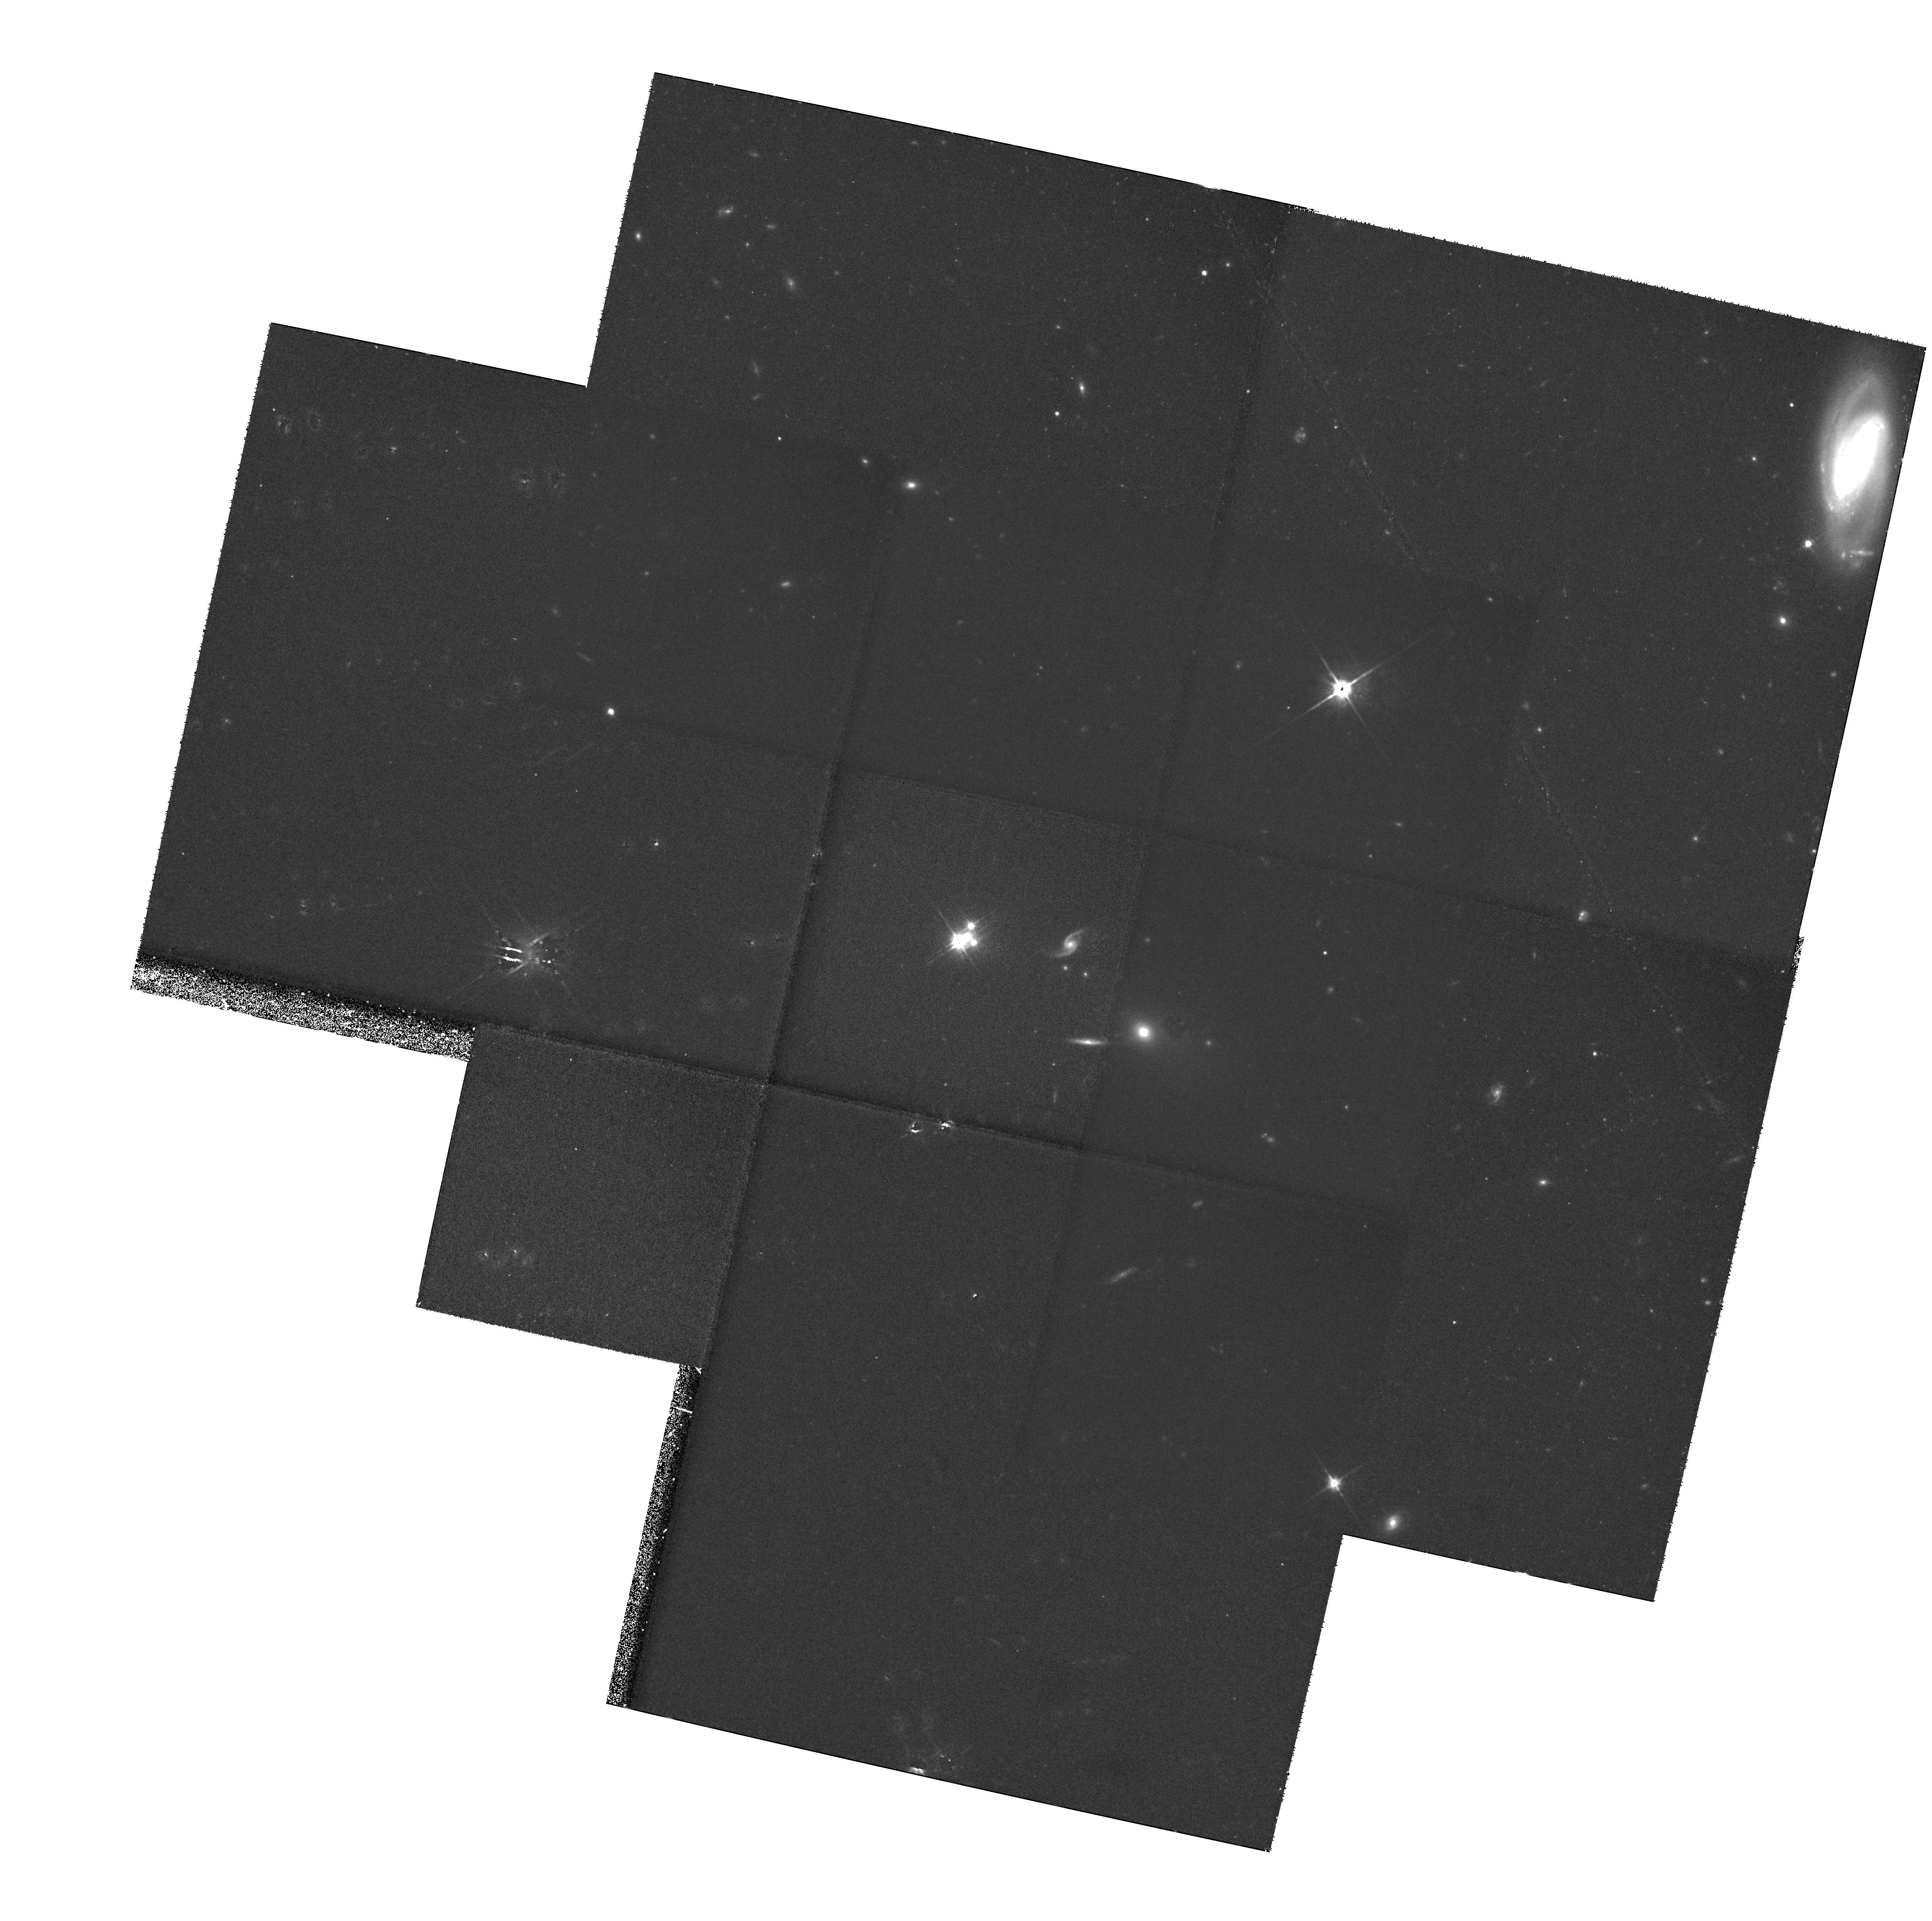
Target: MULTIPLE
Instrument: WFPC2/PC
Filter: F814W
Exposure: 2.5 h
Observation ID: hst_6555_02_wfpc2_pc_f814w_u3ym02

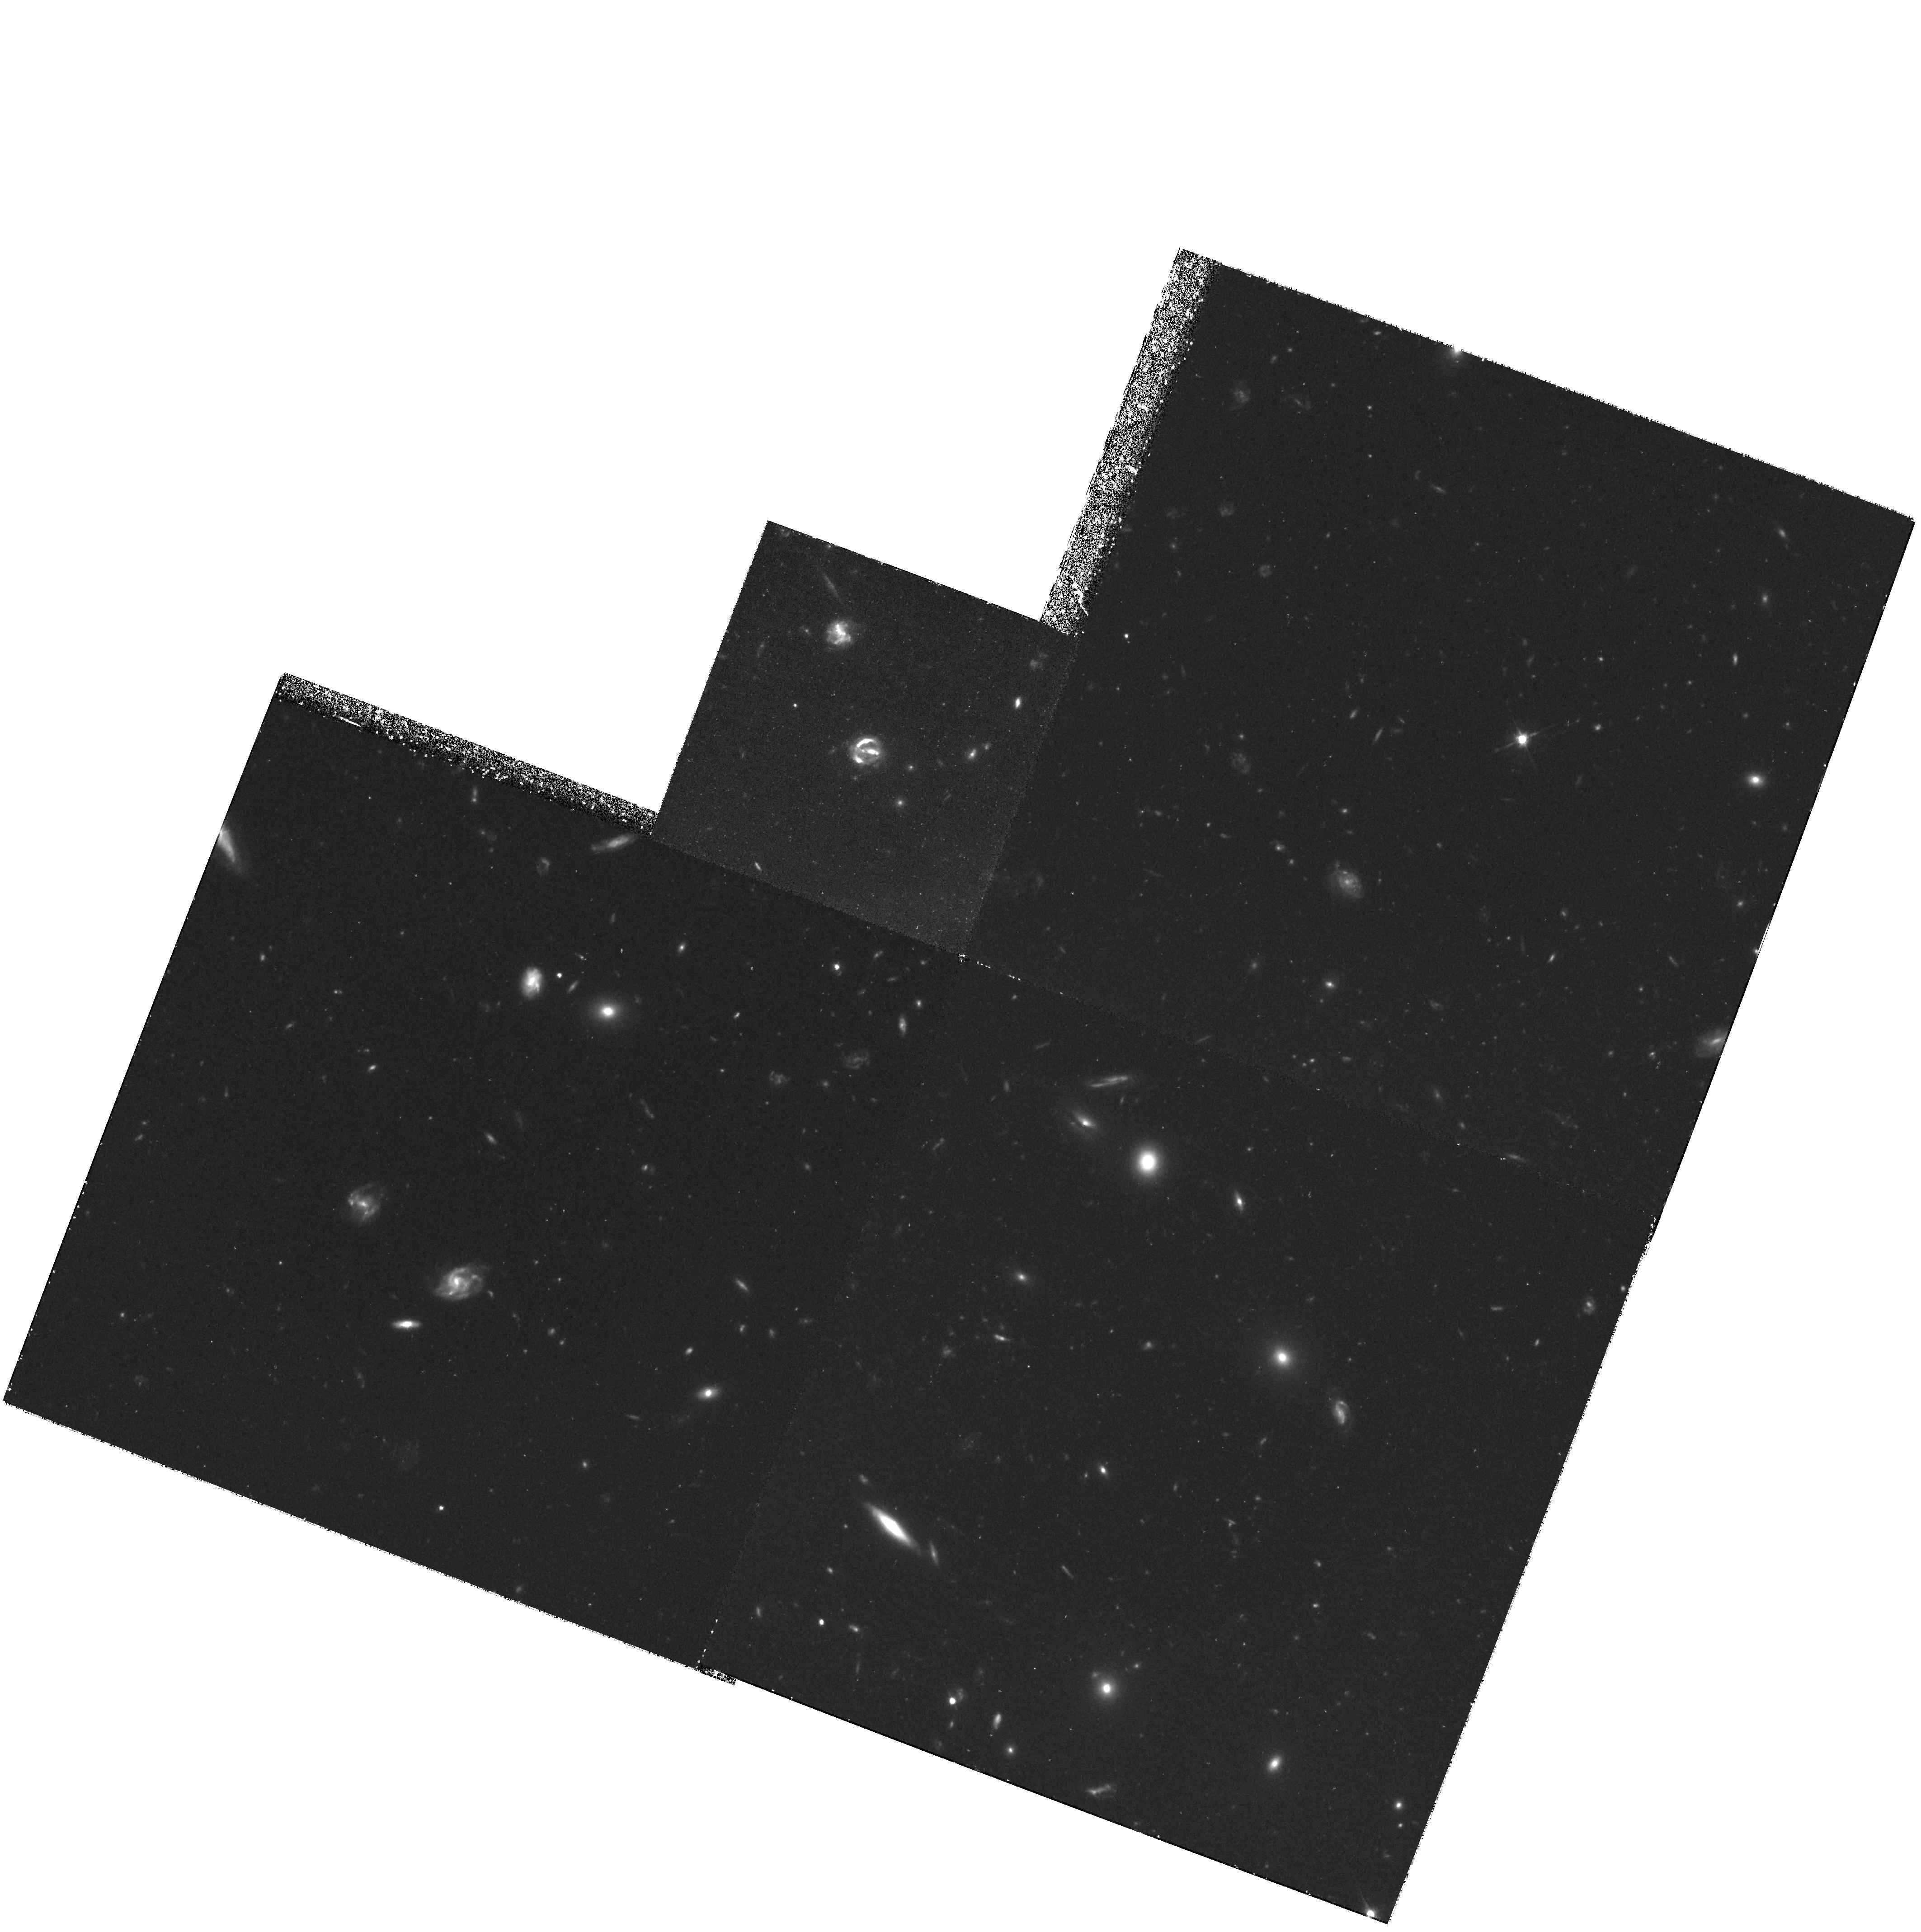
Target: QSO-160913+65322
Instrument: WFPC2/PC
Filter: F606W
Exposure: 3.2 h
Observation ID: hst_6555_03_wfpc2_pc_f606w_u3ym03

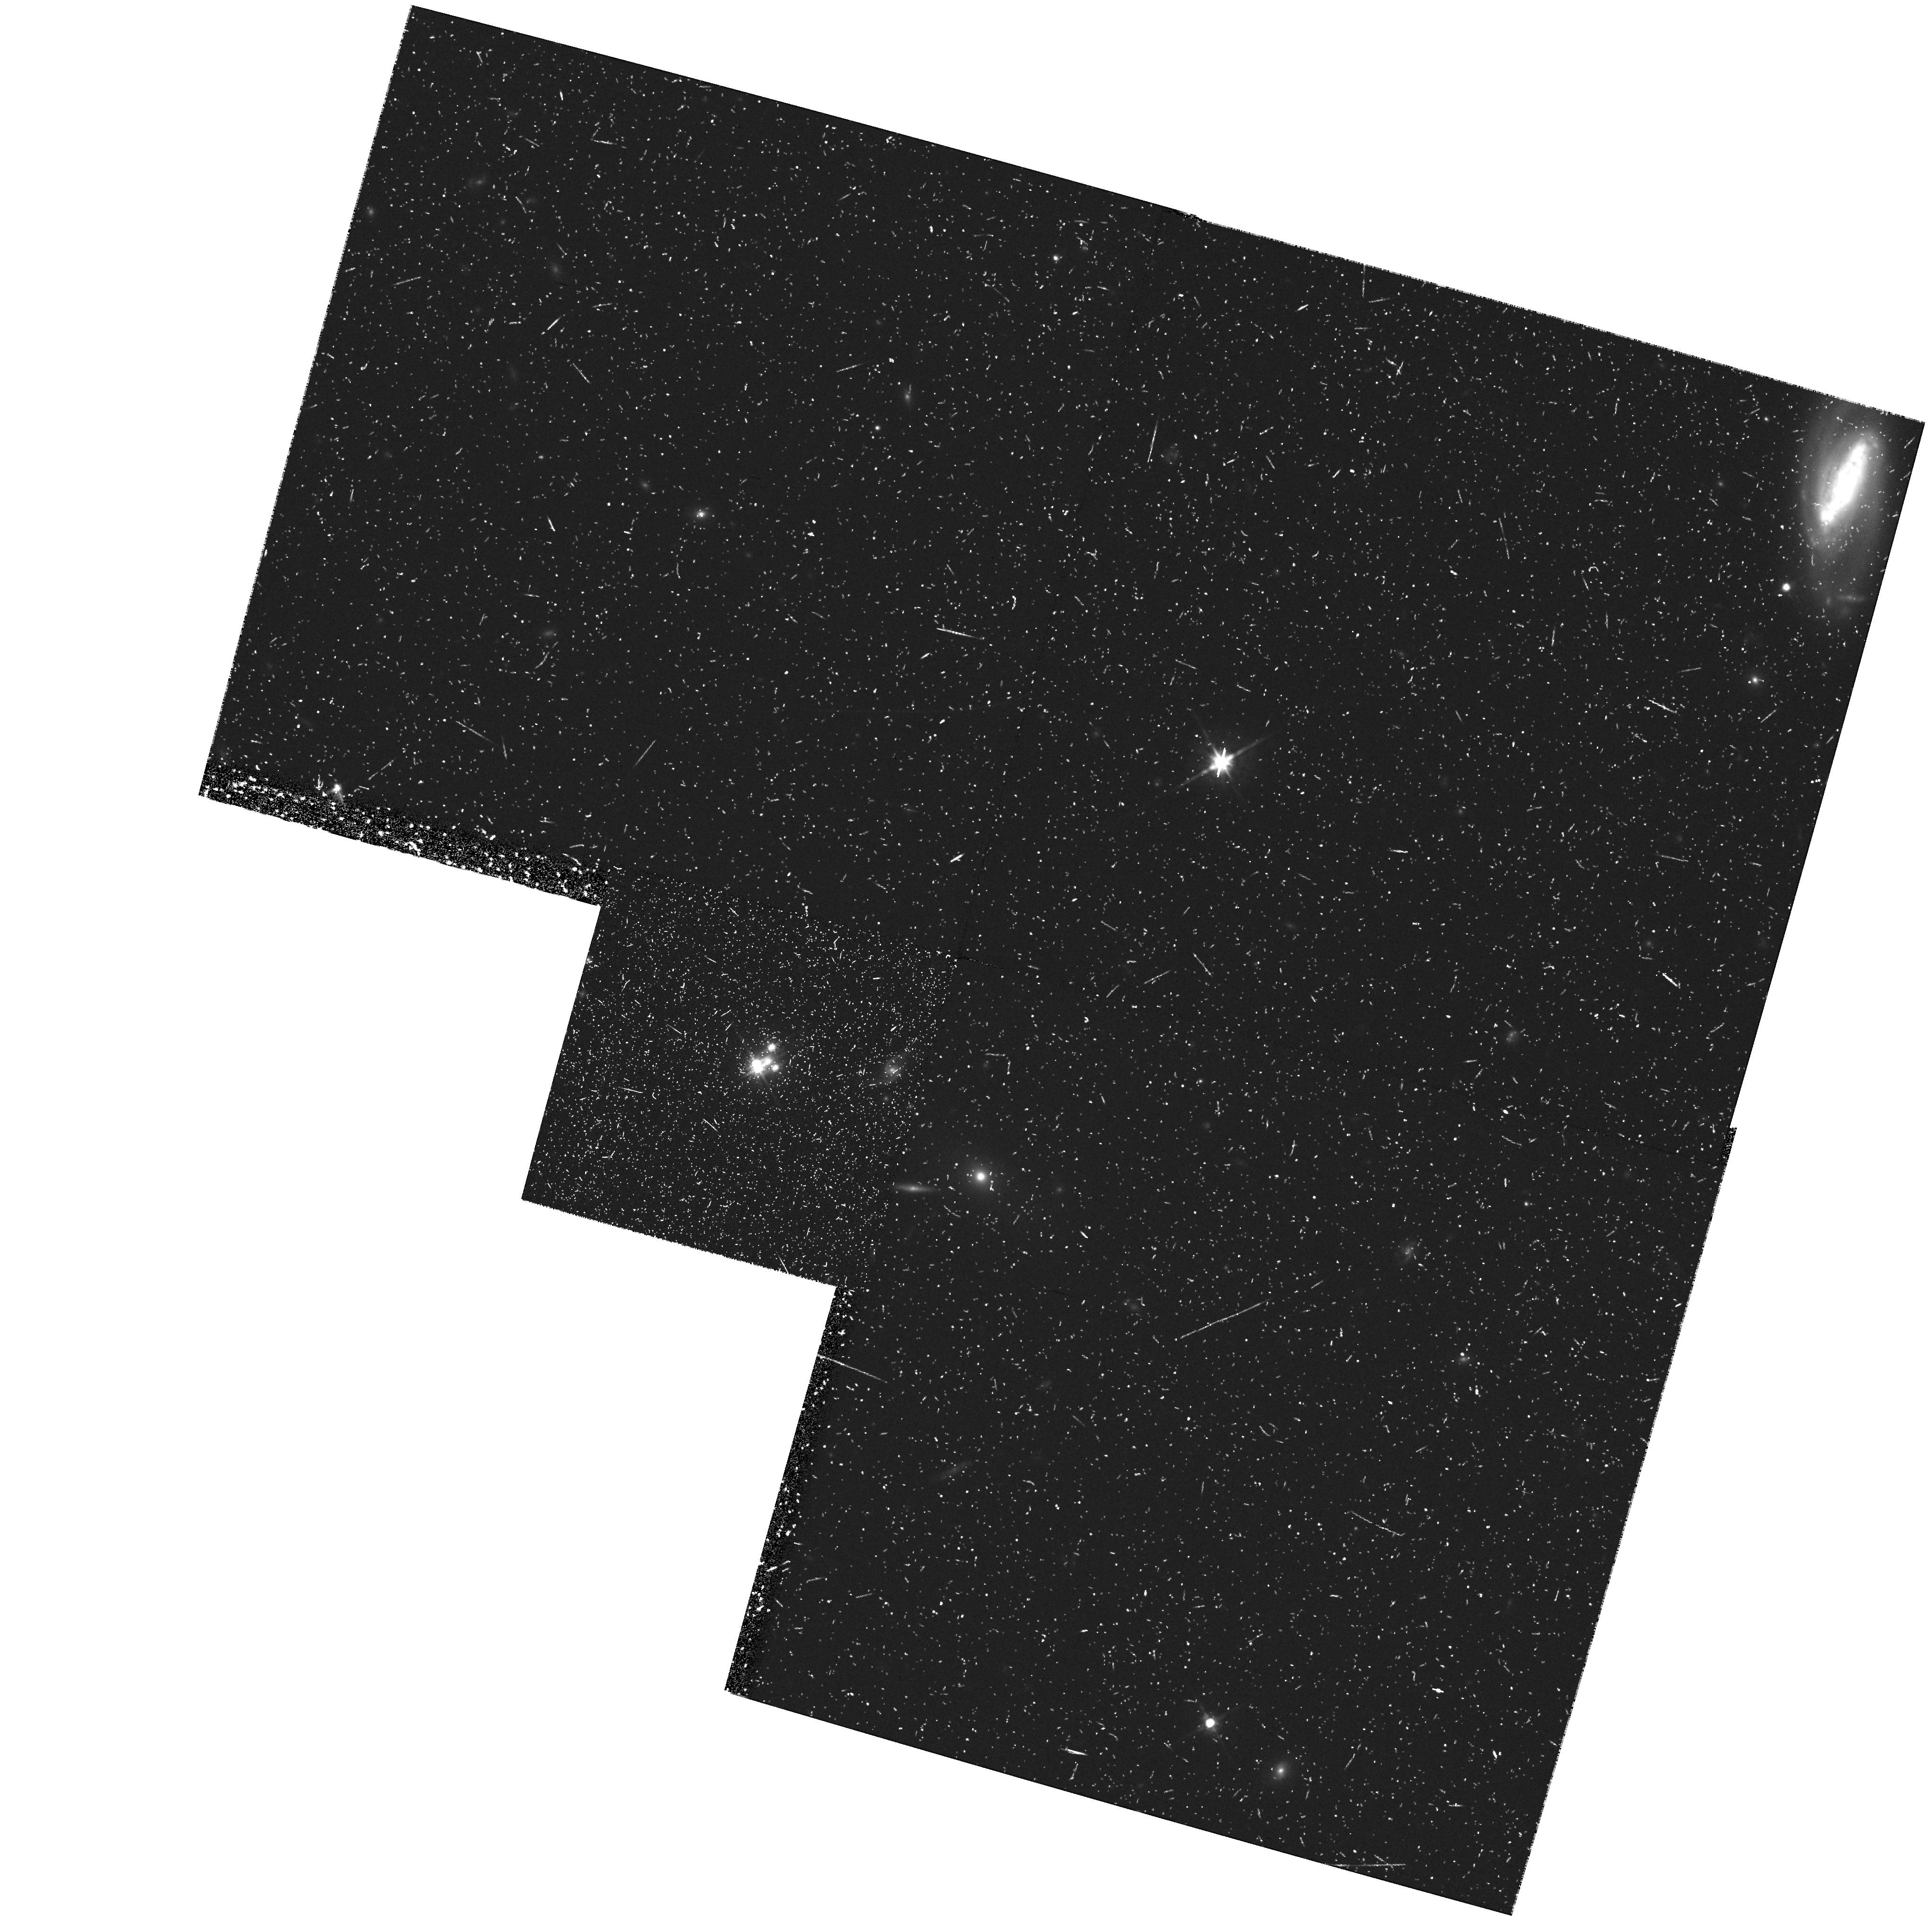
Target: PG1115+080
Instrument: WFPC2/PC
Filter: F814W
Exposure: 43 min
Observation ID: hst_6555_01_wfpc2_pc_f814w_u3ym01

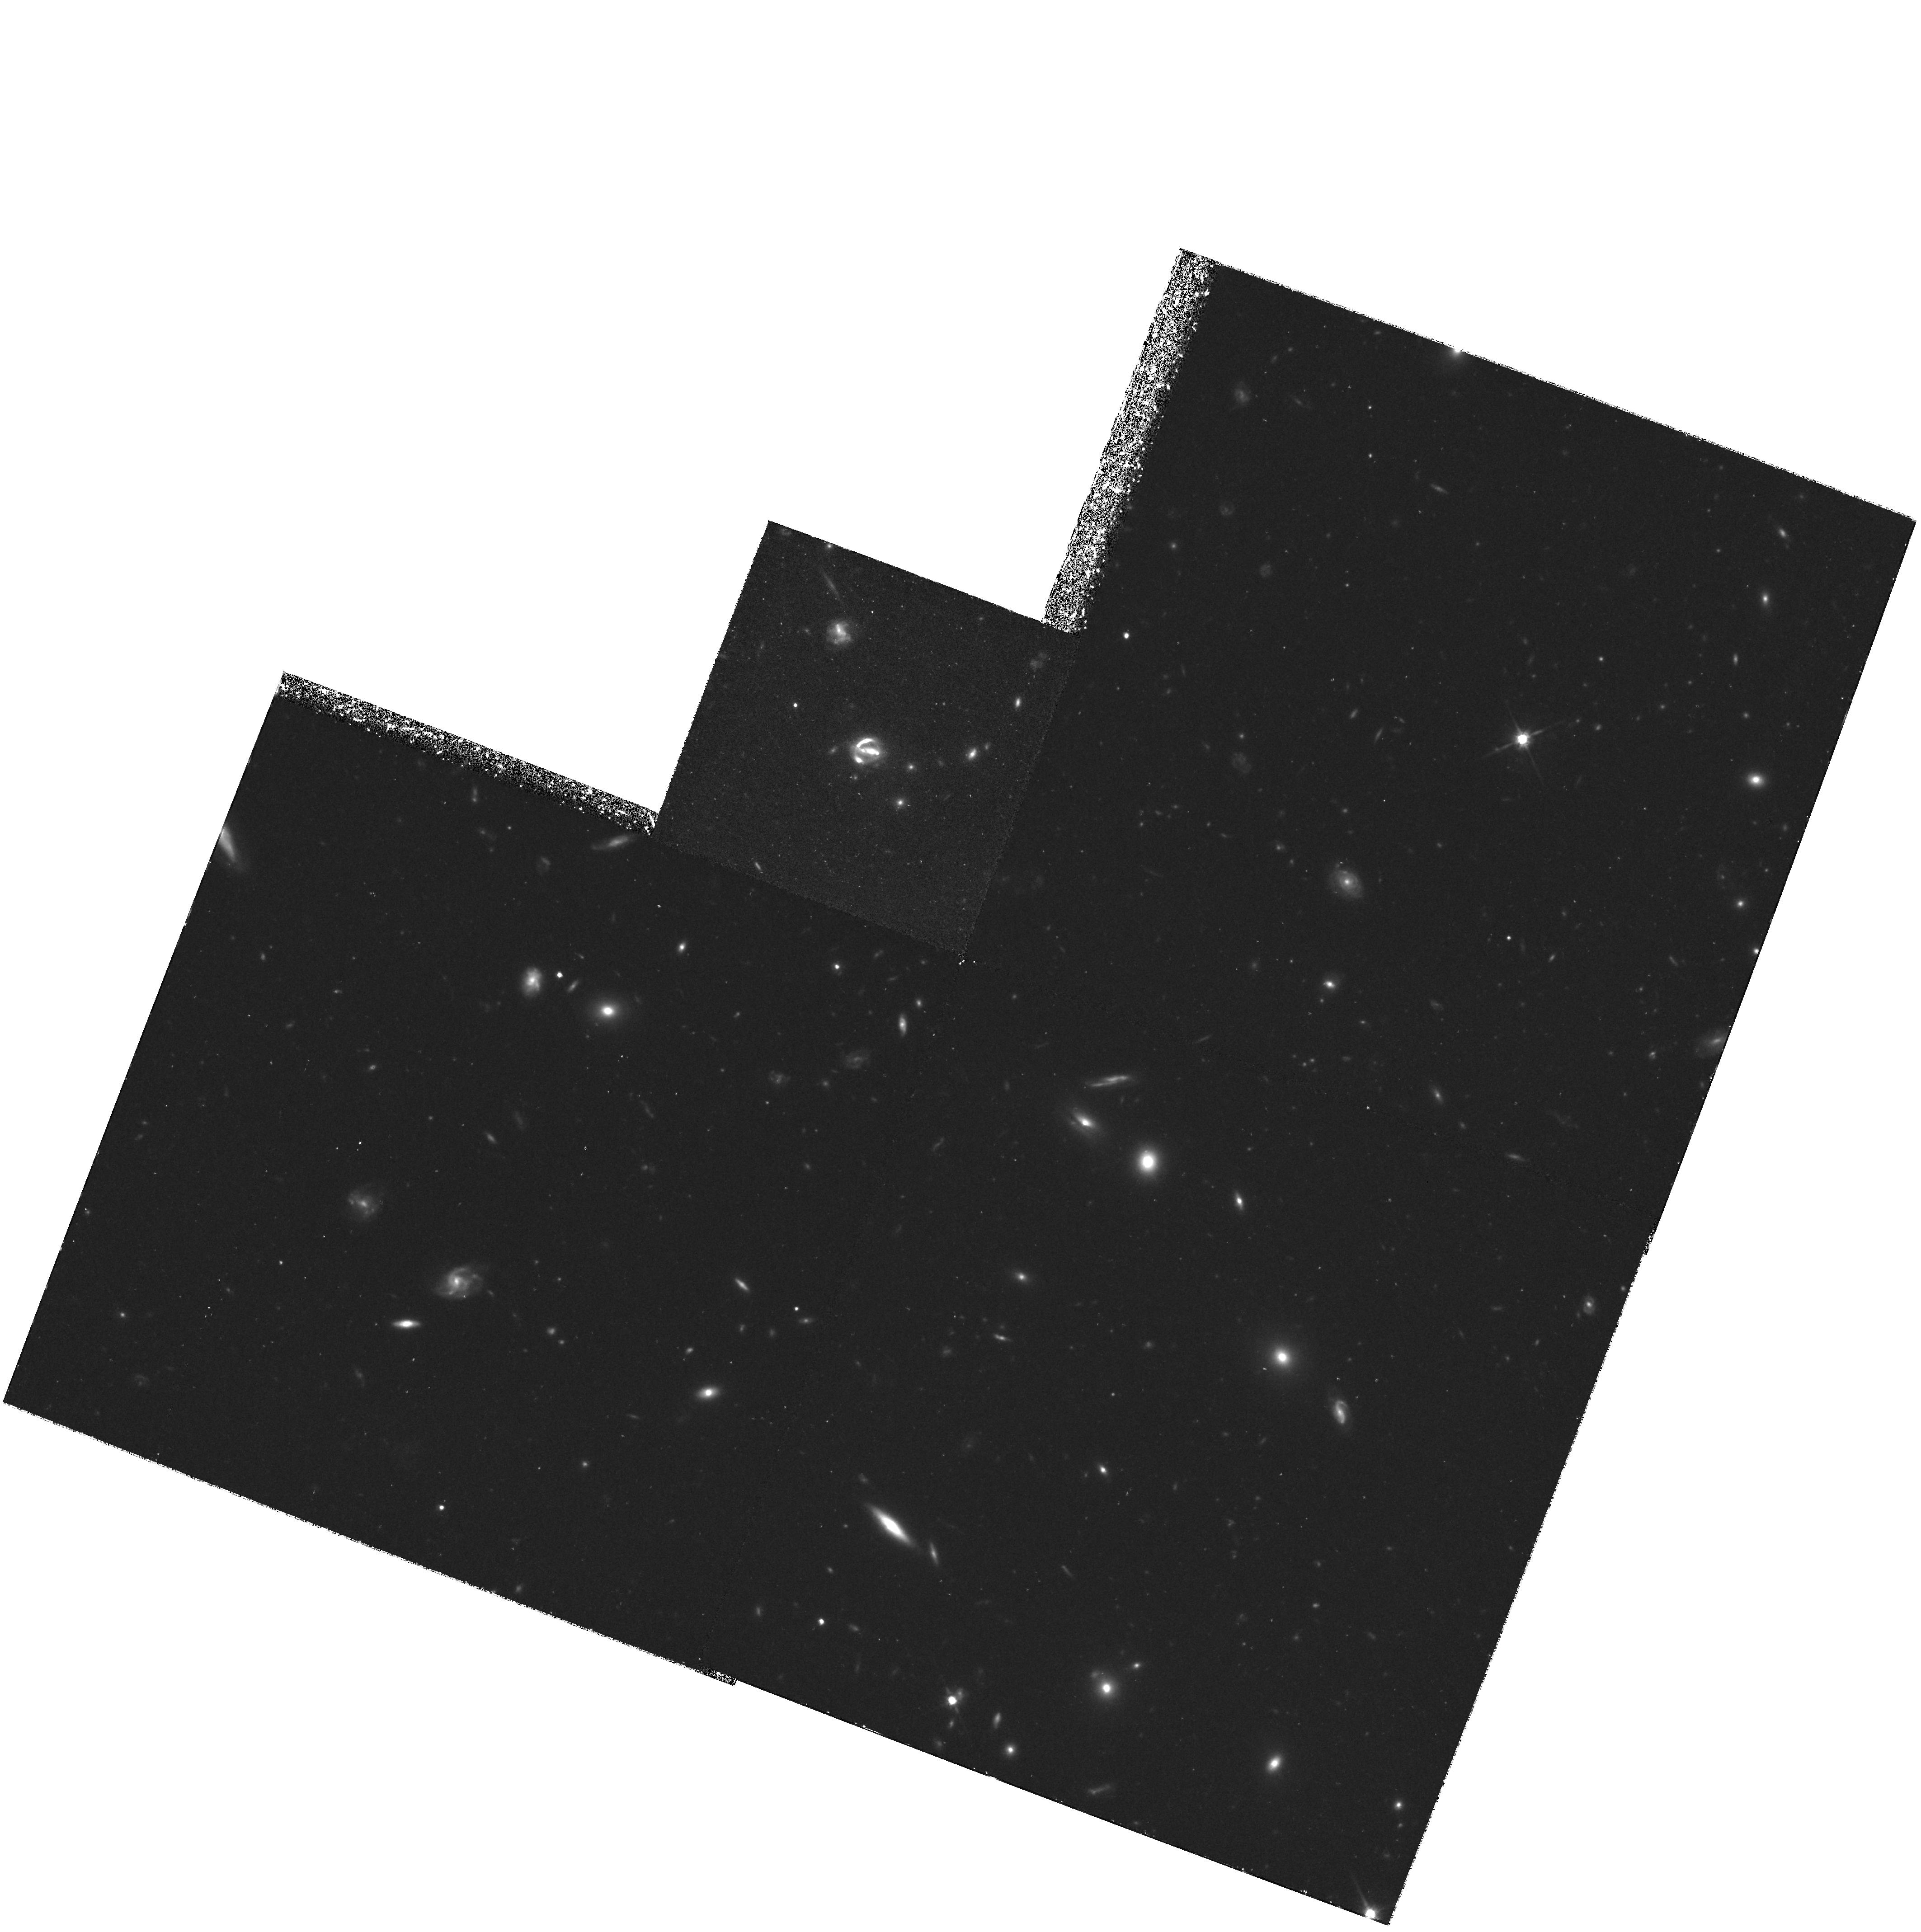
Target: QSO-160913+65322
Instrument: WFPC2/PC
Filter: F814W
Exposure: 3.2 h
Observation ID: hst_6555_03_wfpc2_pc_f814w_u3ym03

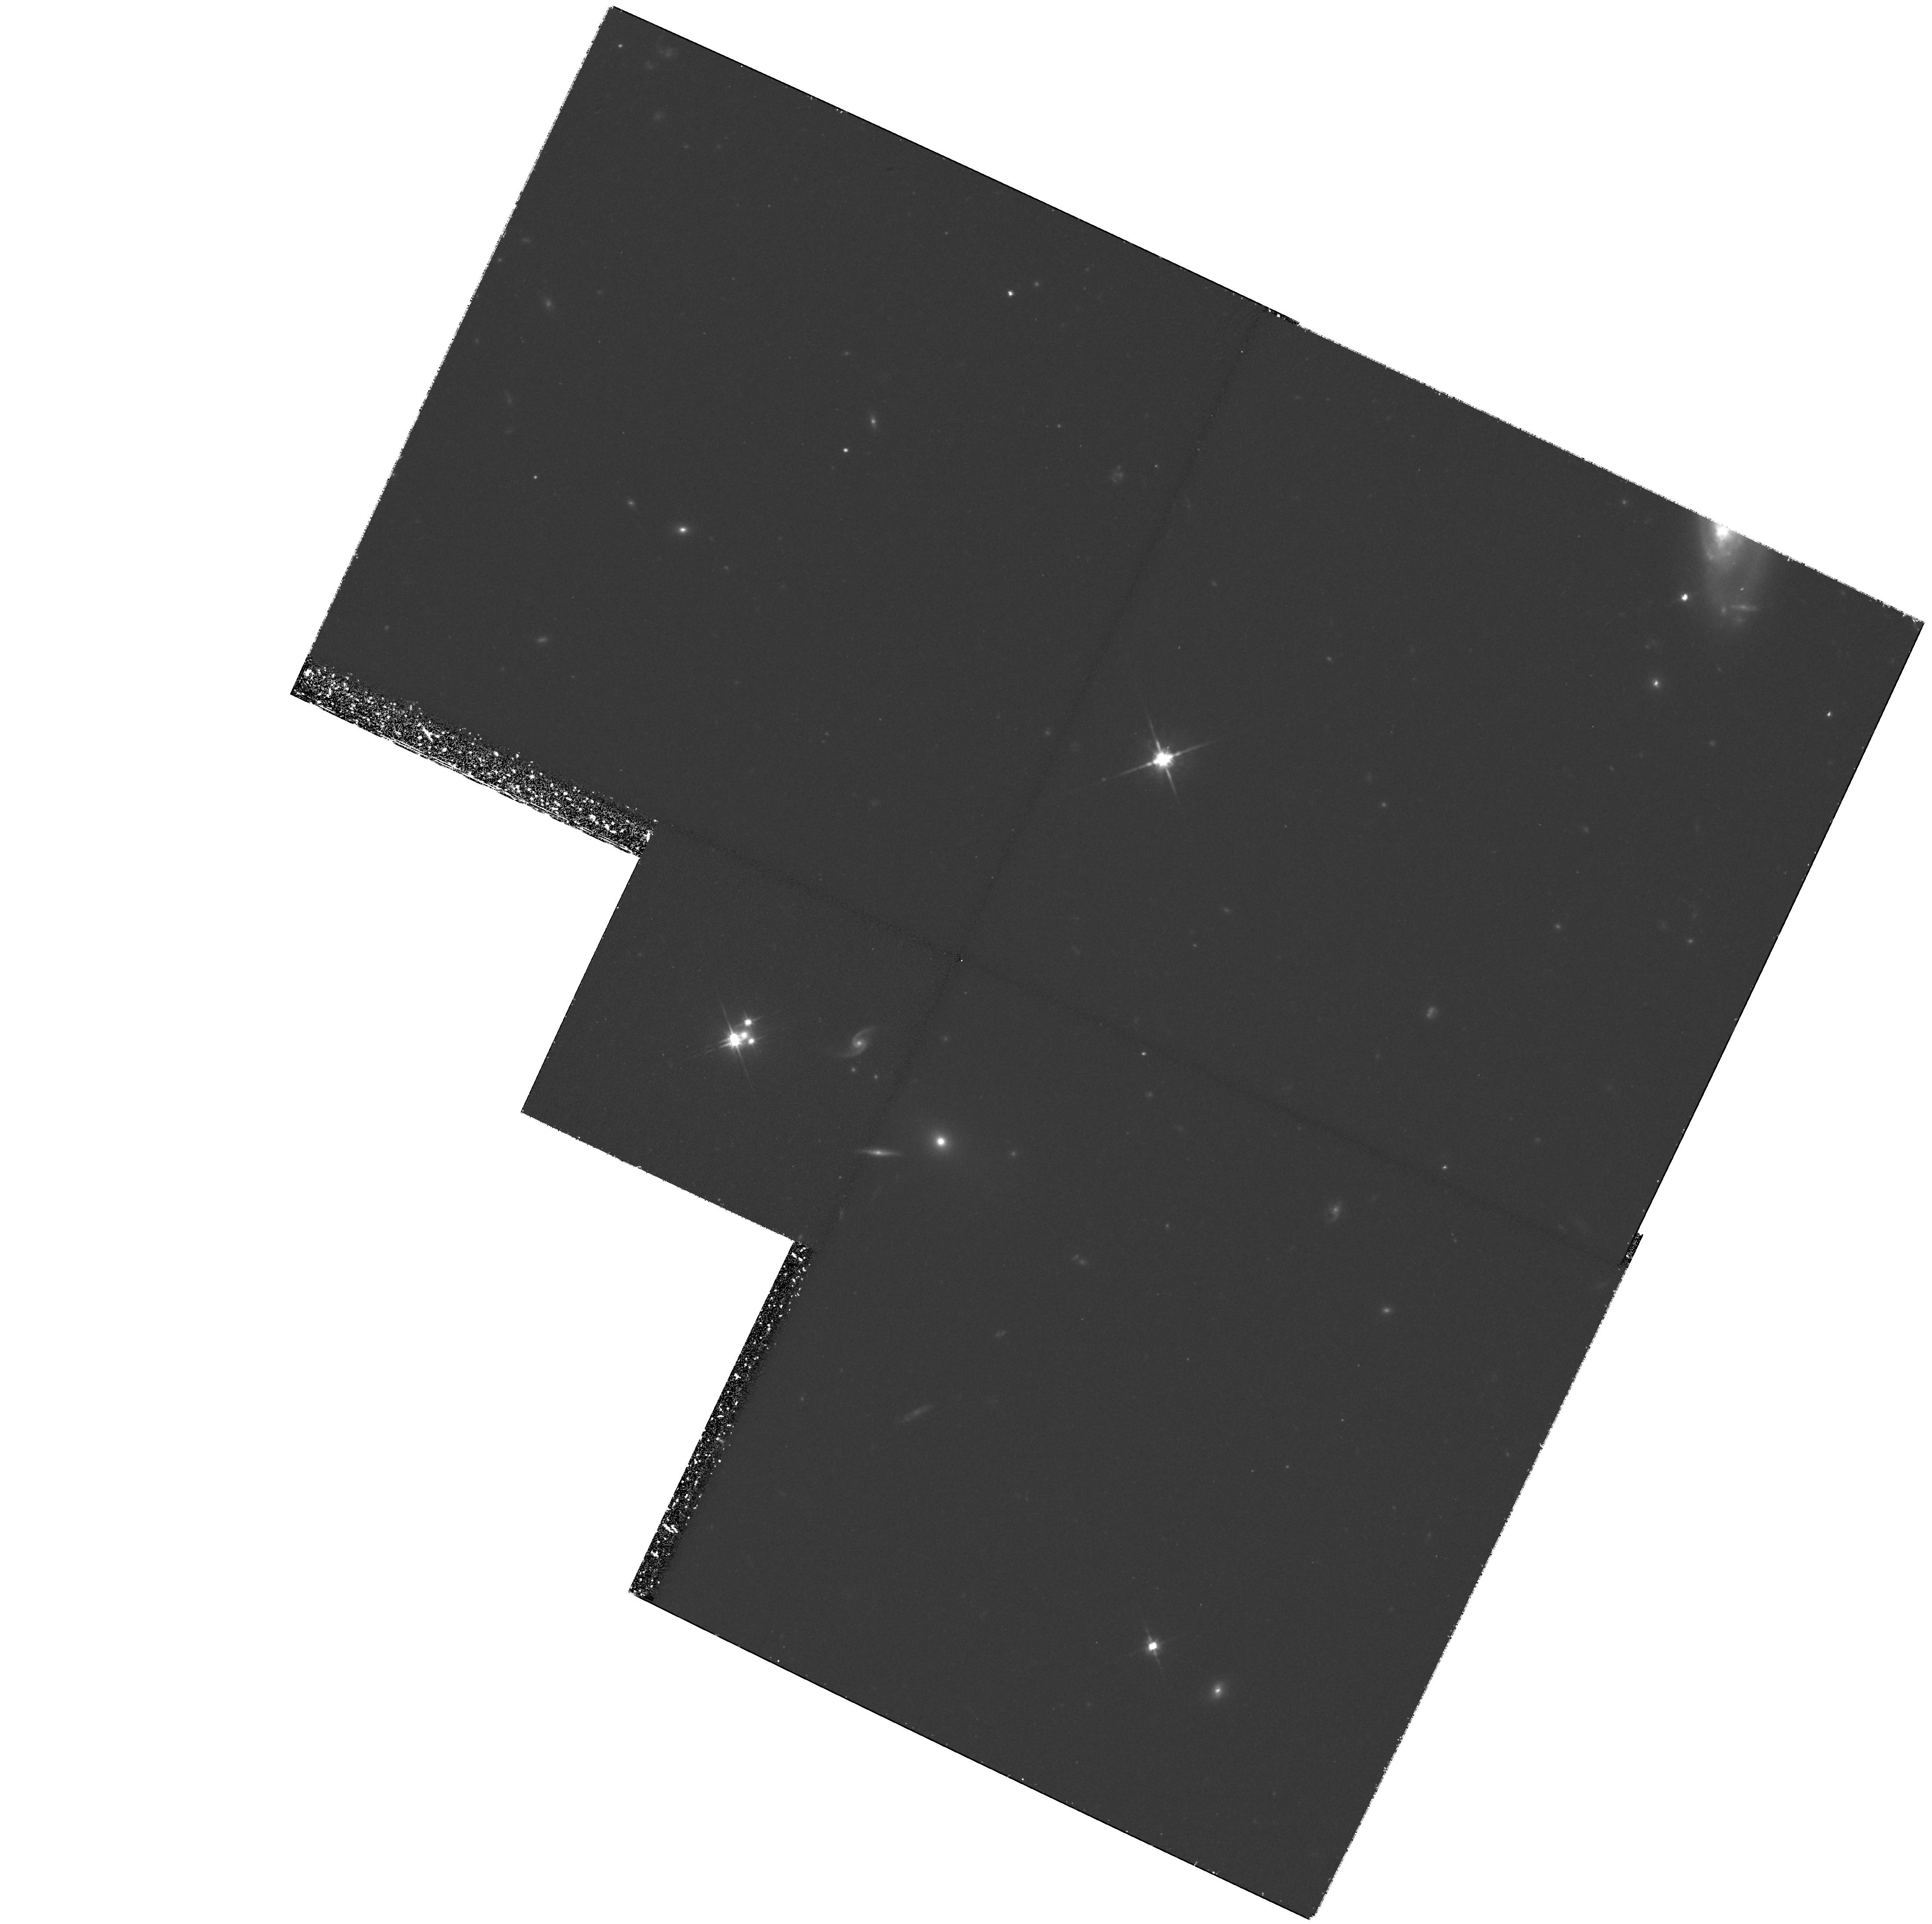
Target: PG1115+080
Instrument: WFPC2/PC
Filter: F814W
Exposure: 2.2 h
Observation ID: hst_6555_51_wfpc2_pc_f814w_u3ym51

What causes the astigmatism in gravitational lenses? (PI: Schechter, Paul)

Among multiply imaged quasars, those for which the shape of the lensing mass can be measured show surprisingly strong deviations from circular symmetry -- astigmatism in the gravitational lens. This astigmatism can be due to the flattening of lensing galaxy itself or due to tides from neighboring galaxies. Likewise it can be due to dark matter interior or exterior to the system's Einstein radius. In either case the implied flattenings and tides are larger than one would naively expect. Before the full potential of lenses can be exploited, the source of this astigmatism must be identified. We propose a direct search for the source of this astigmatism through deep HST imaging of the lensed objects. Such images will be used to measure the shape of the lensing galaxies in detail, and the matter distribution surrounding them. If the astigmatism is due to large scale structure, it should be measurable in the weak lensing (polarization) of nearby faint galaxies. These measurements provide a direct test of the two alternatives.